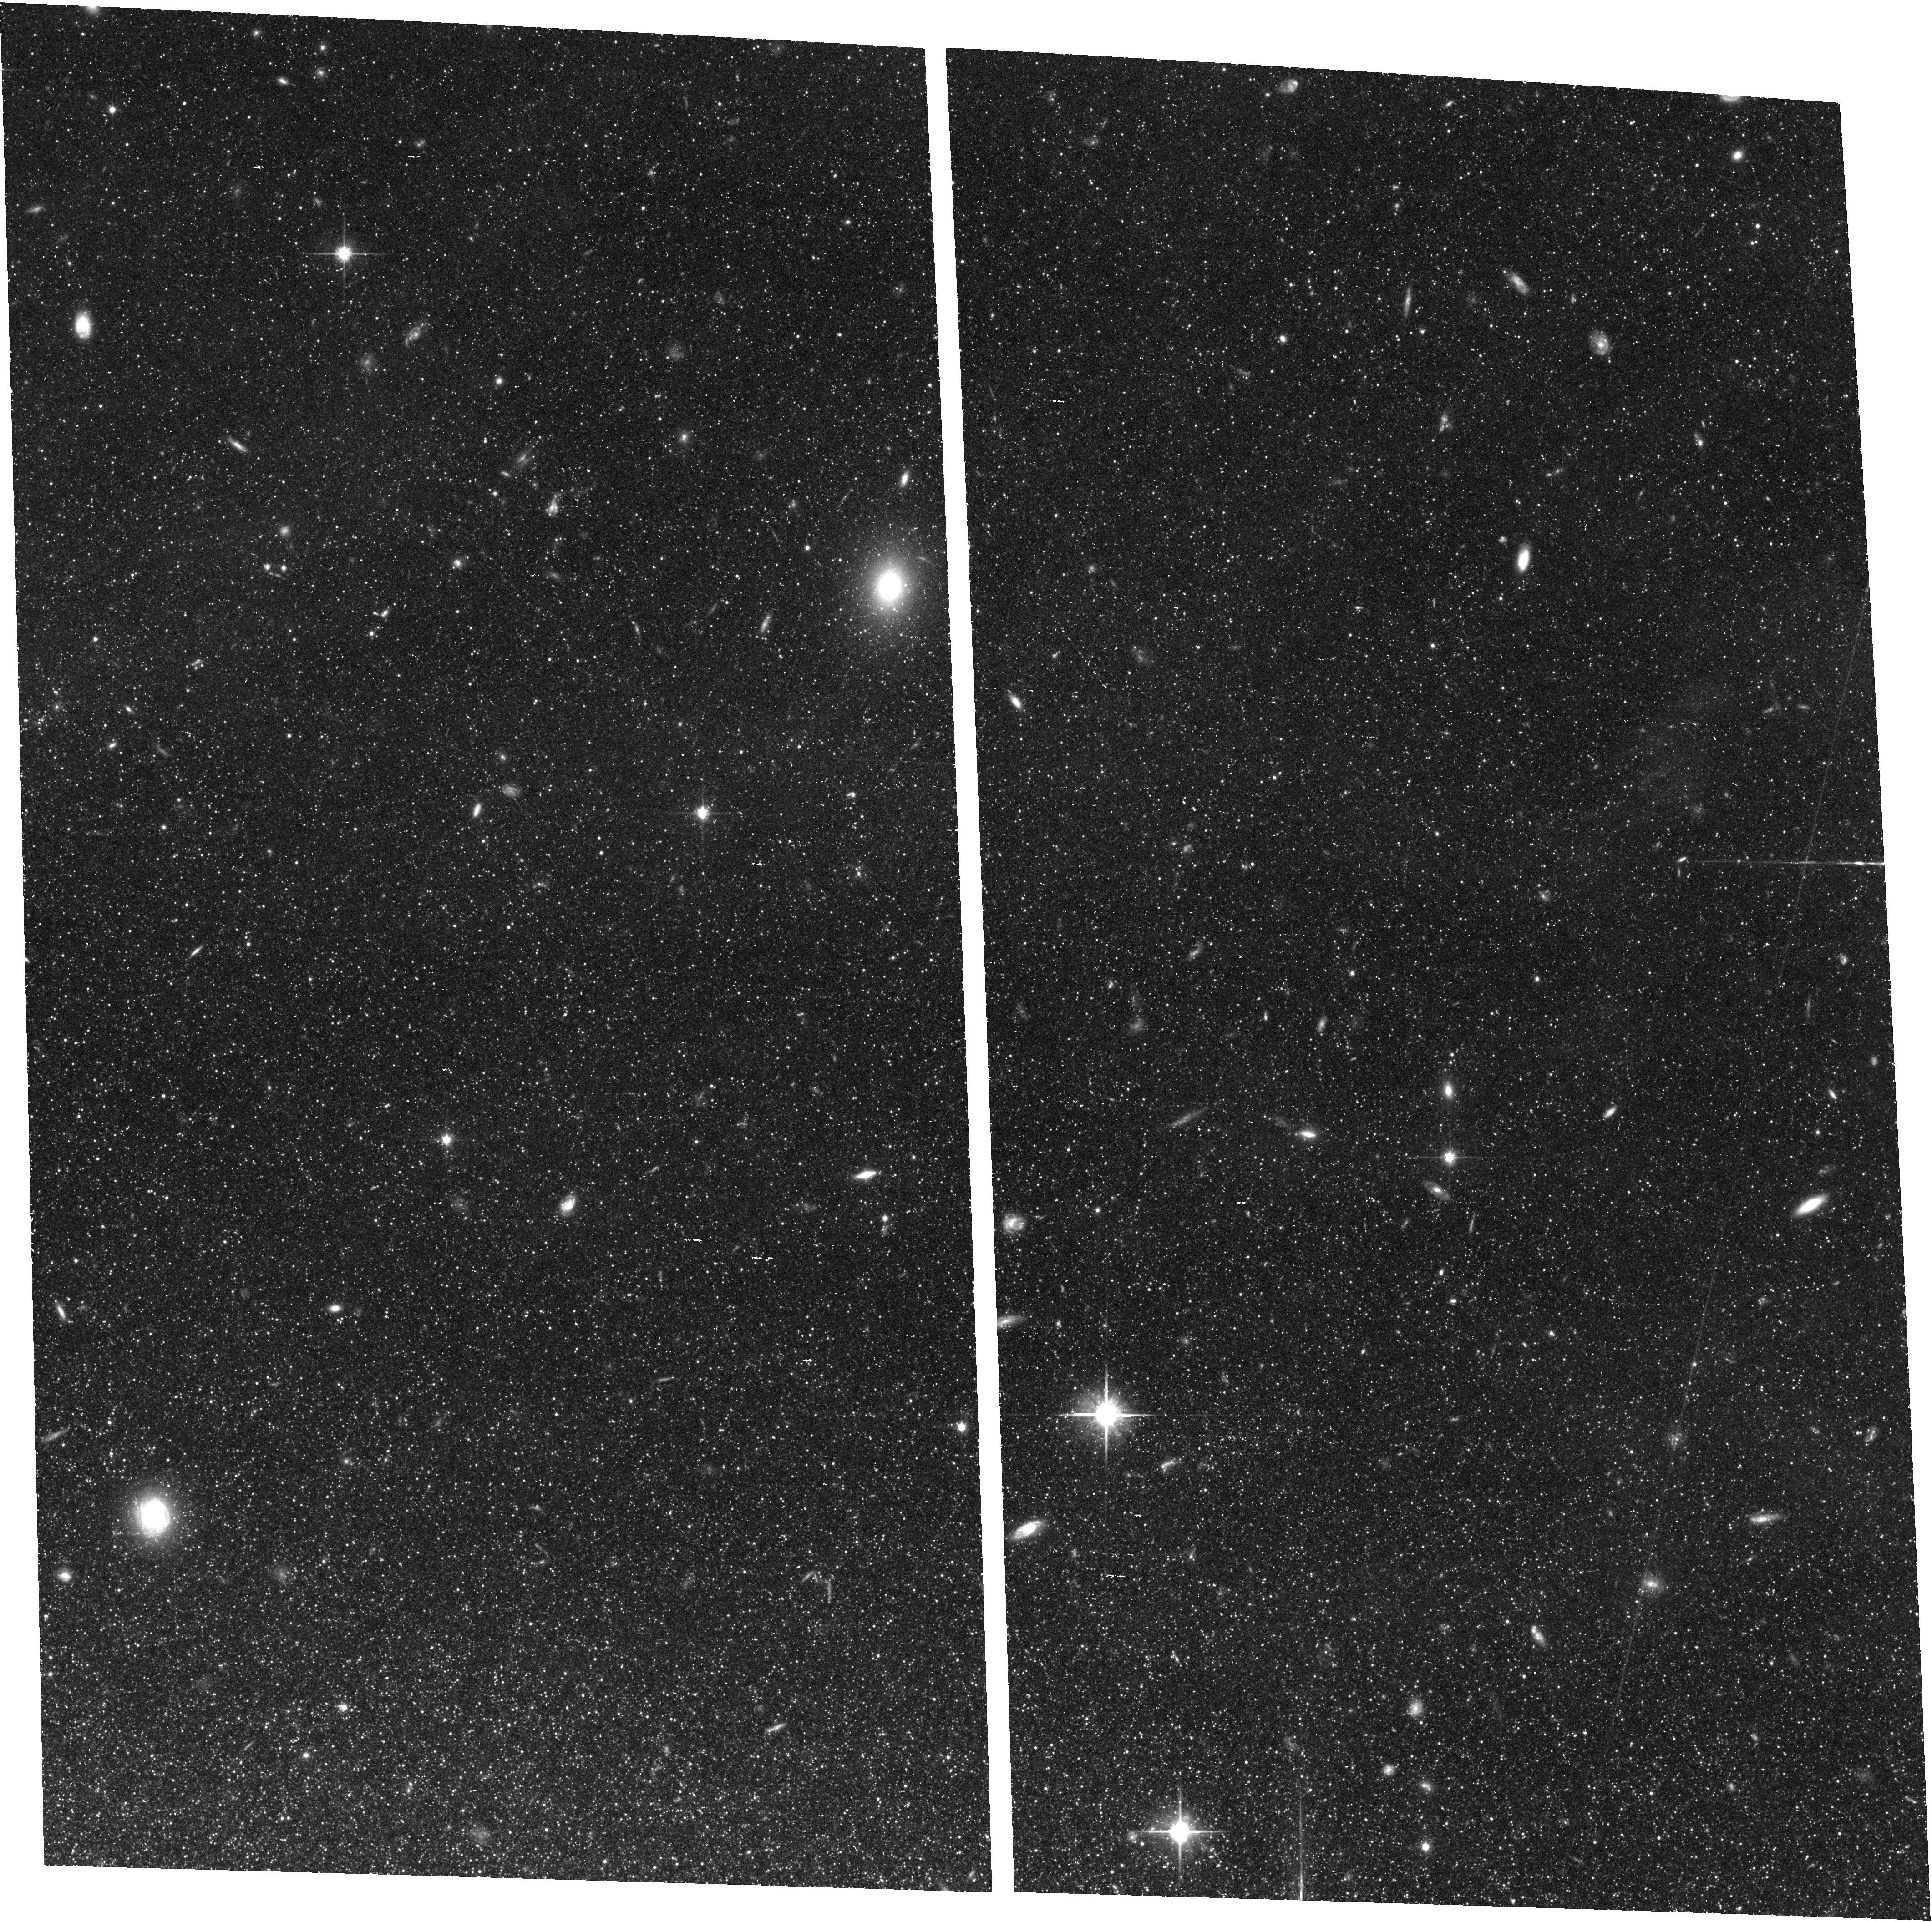
Target: M81-DEEP. Instrument: ACS/WFC. Filter: F814W. Exposure: 1.5 h. Observation ID: hst_10915_67_acs_wfc_f814w_j9ra67

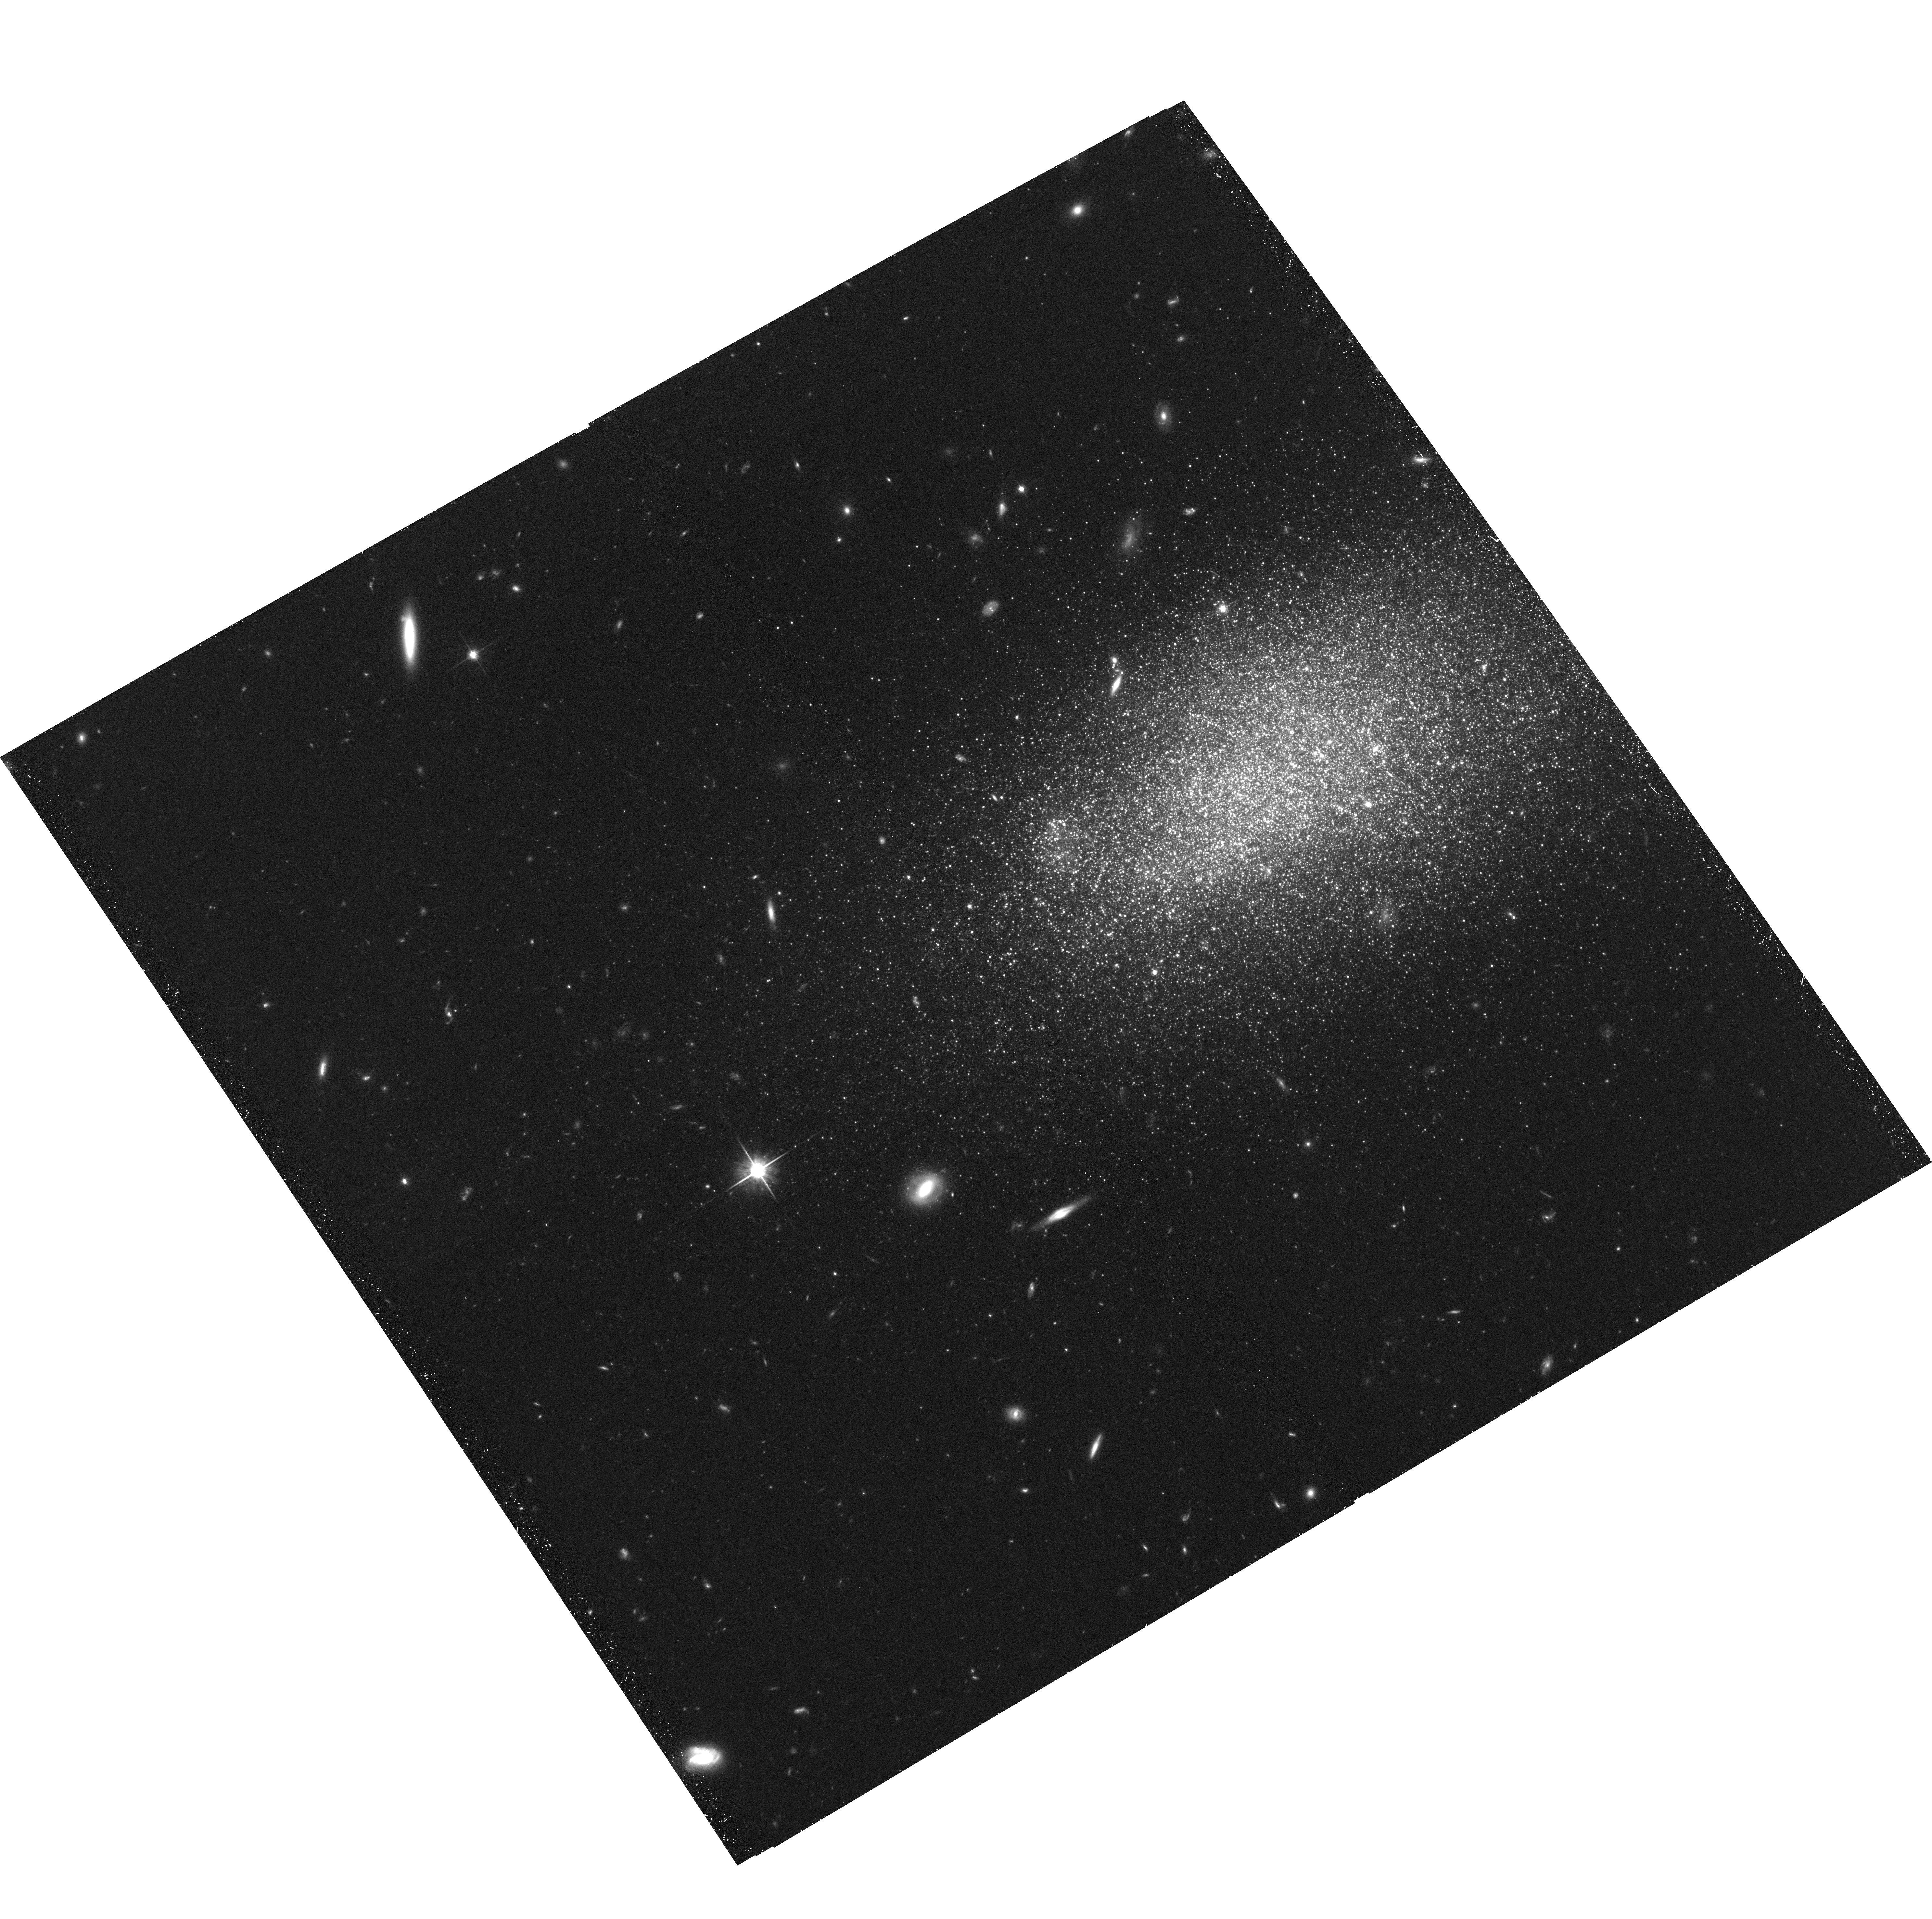
Target: UGC8508. Instrument: ACS/WFC. Filter: F814W. Exposure: 39 min. Observation ID: hst_10915_0o_acs_wfc_f814w_j9ra0o

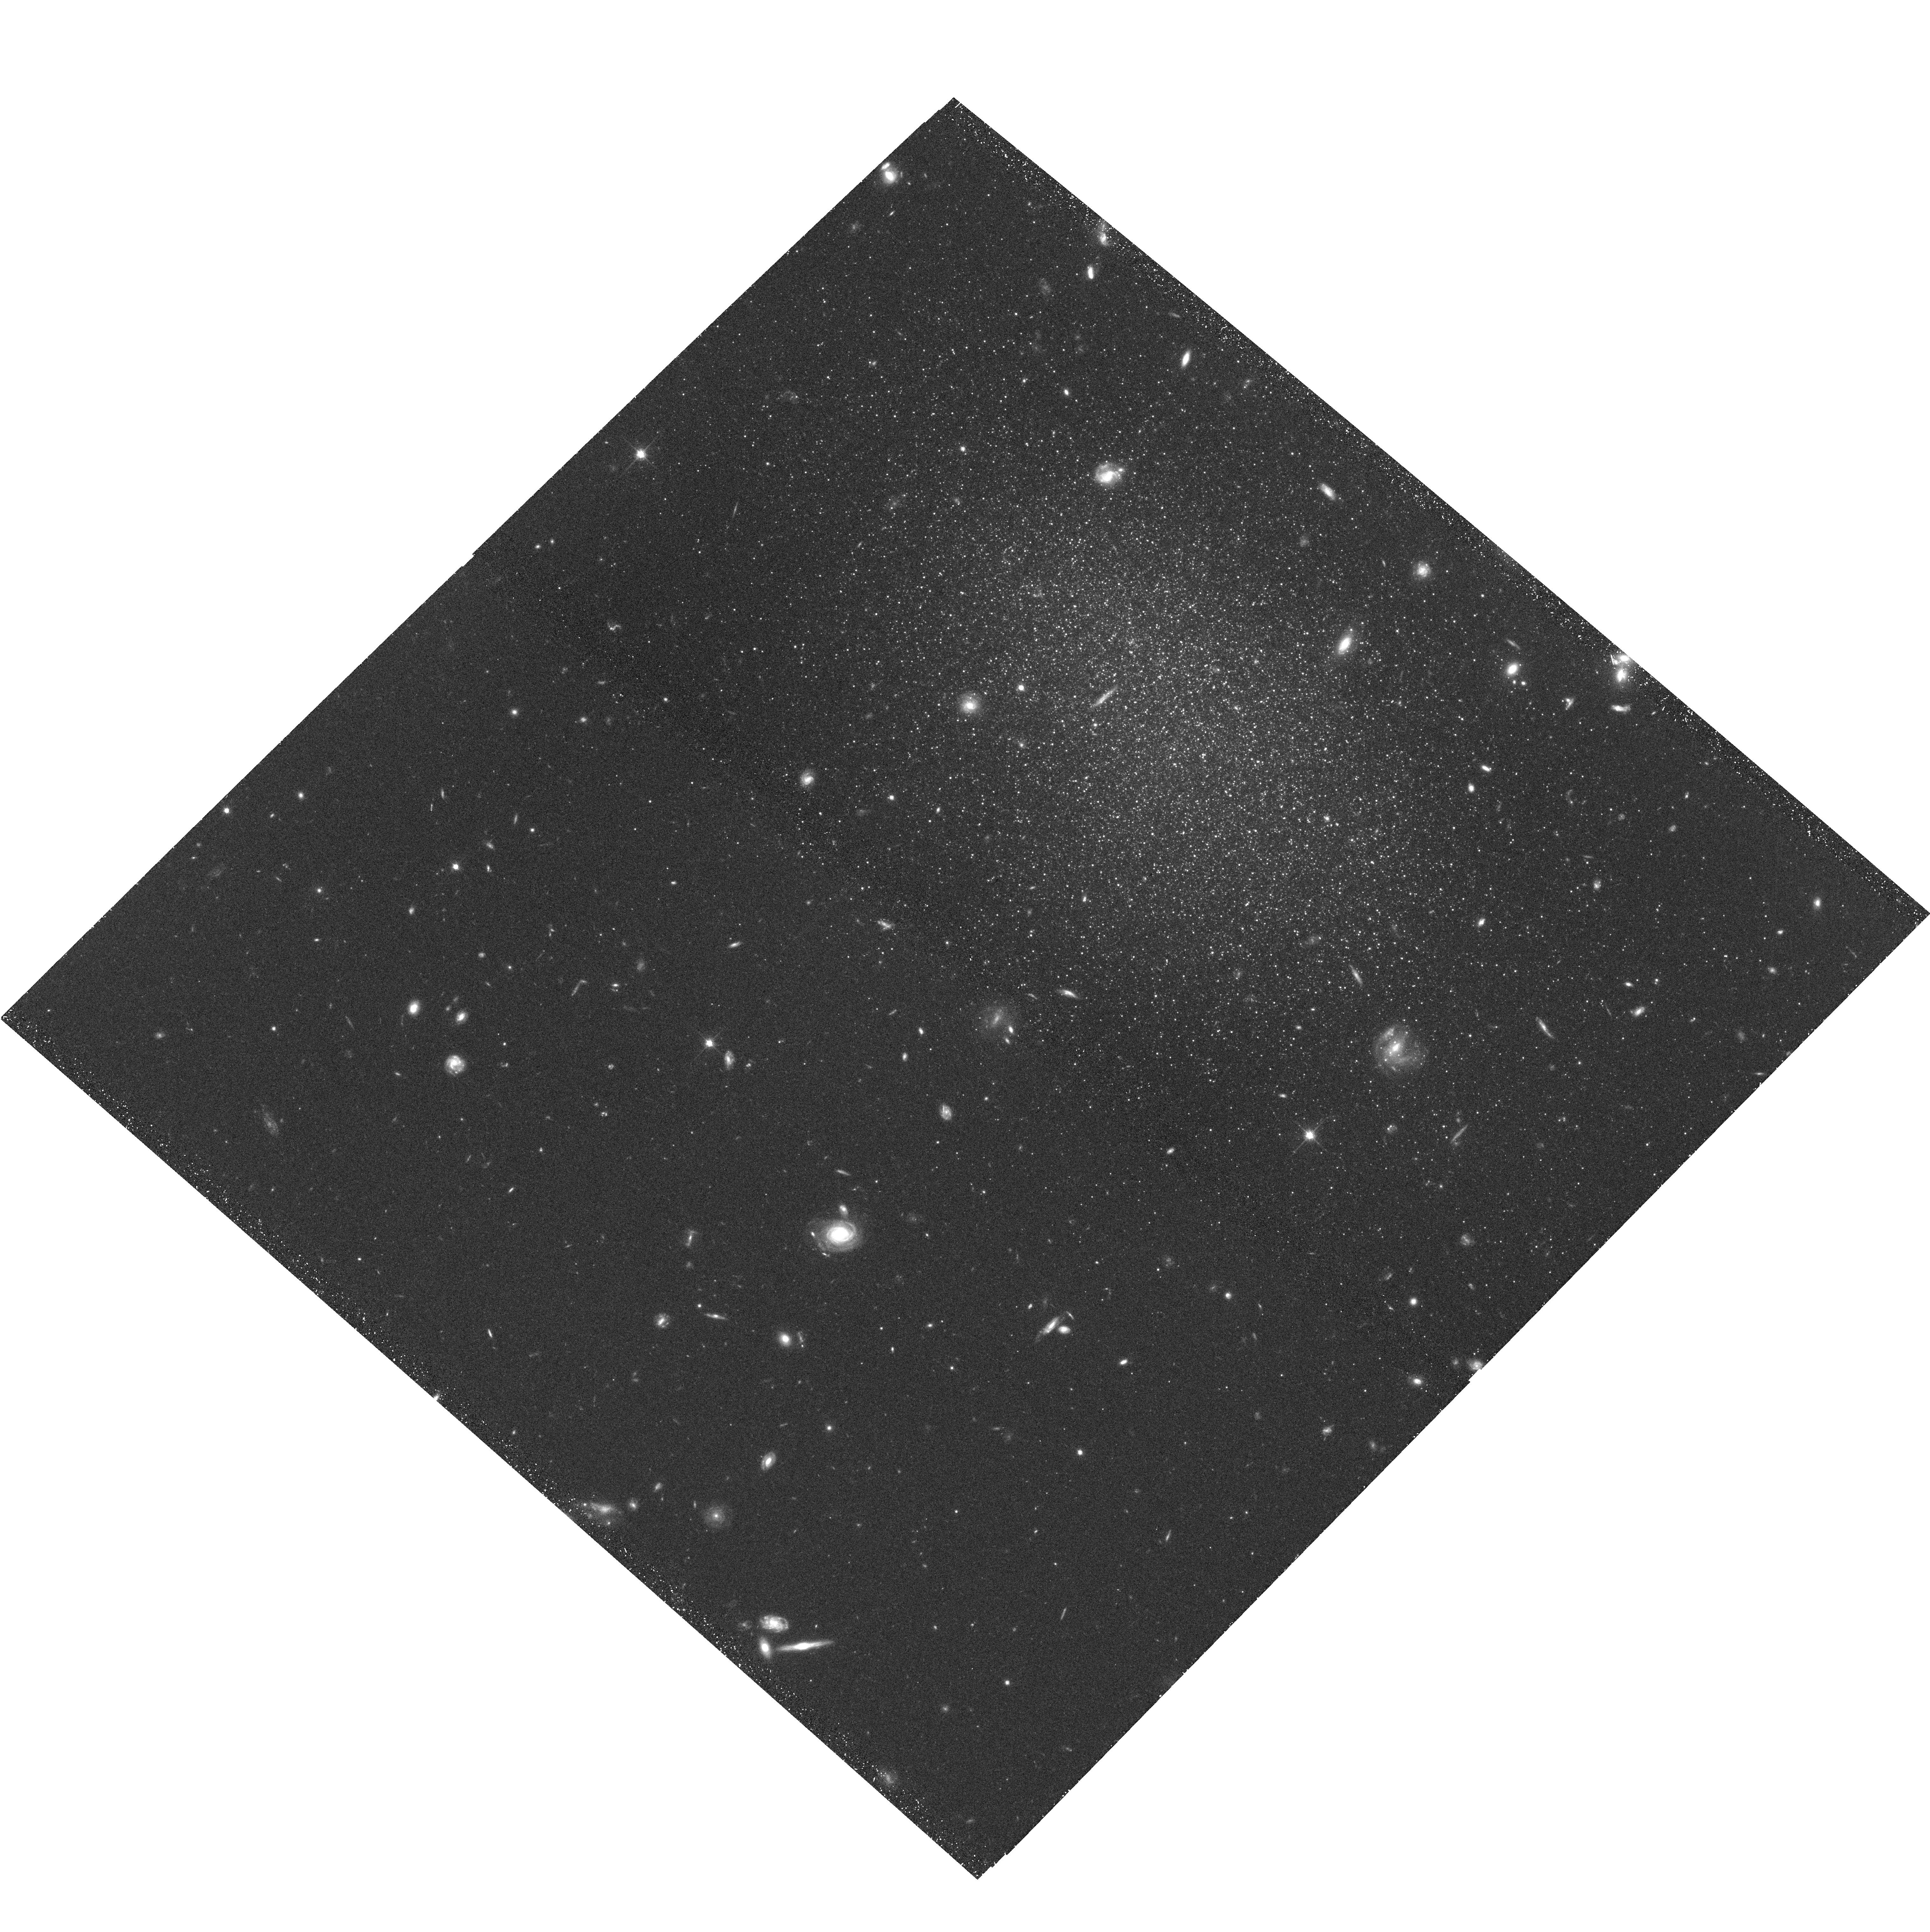
Target: DDO113. Instrument: ACS/WFC. Filter: F814W. Exposure: 38 min. Observation ID: hst_10915_0r_acs_wfc_f814w_j9ra0r

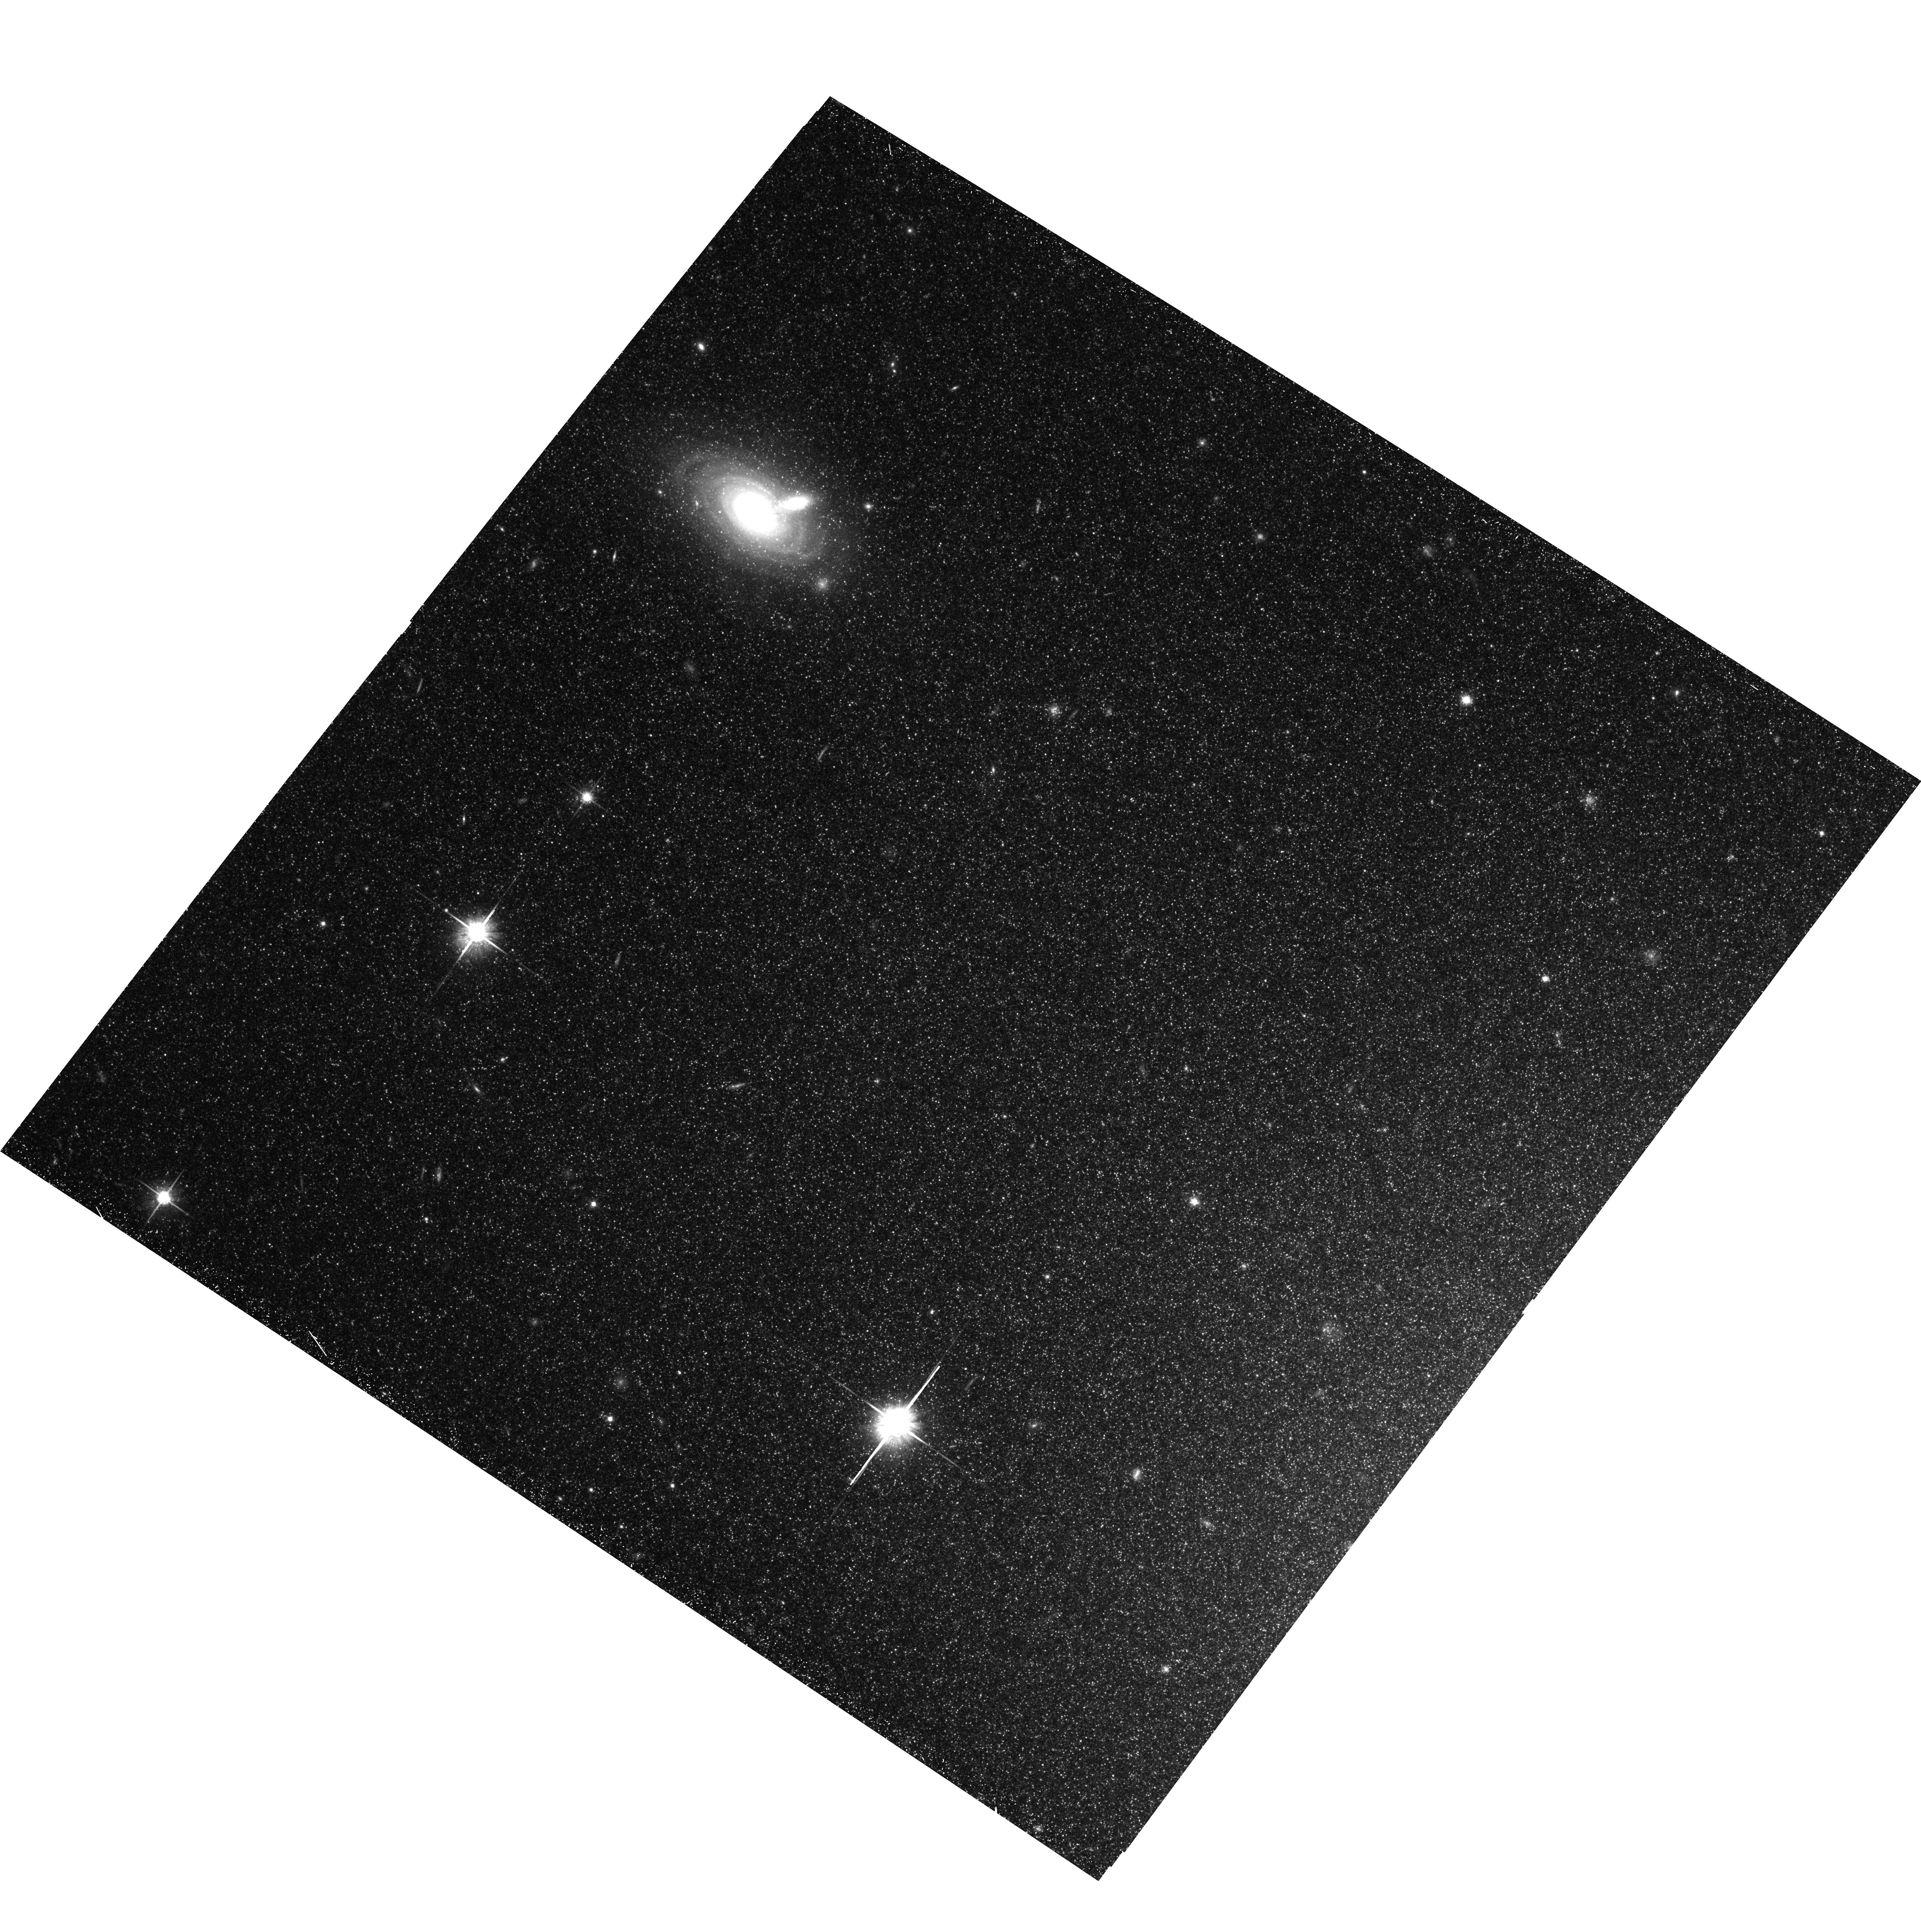
Target: NGC0253-WIDE1. Instrument: ACS/WFC. Filter: F814W. Exposure: 38 min. Observation ID: hst_10915_94_acs_wfc_f814w_j9ra94

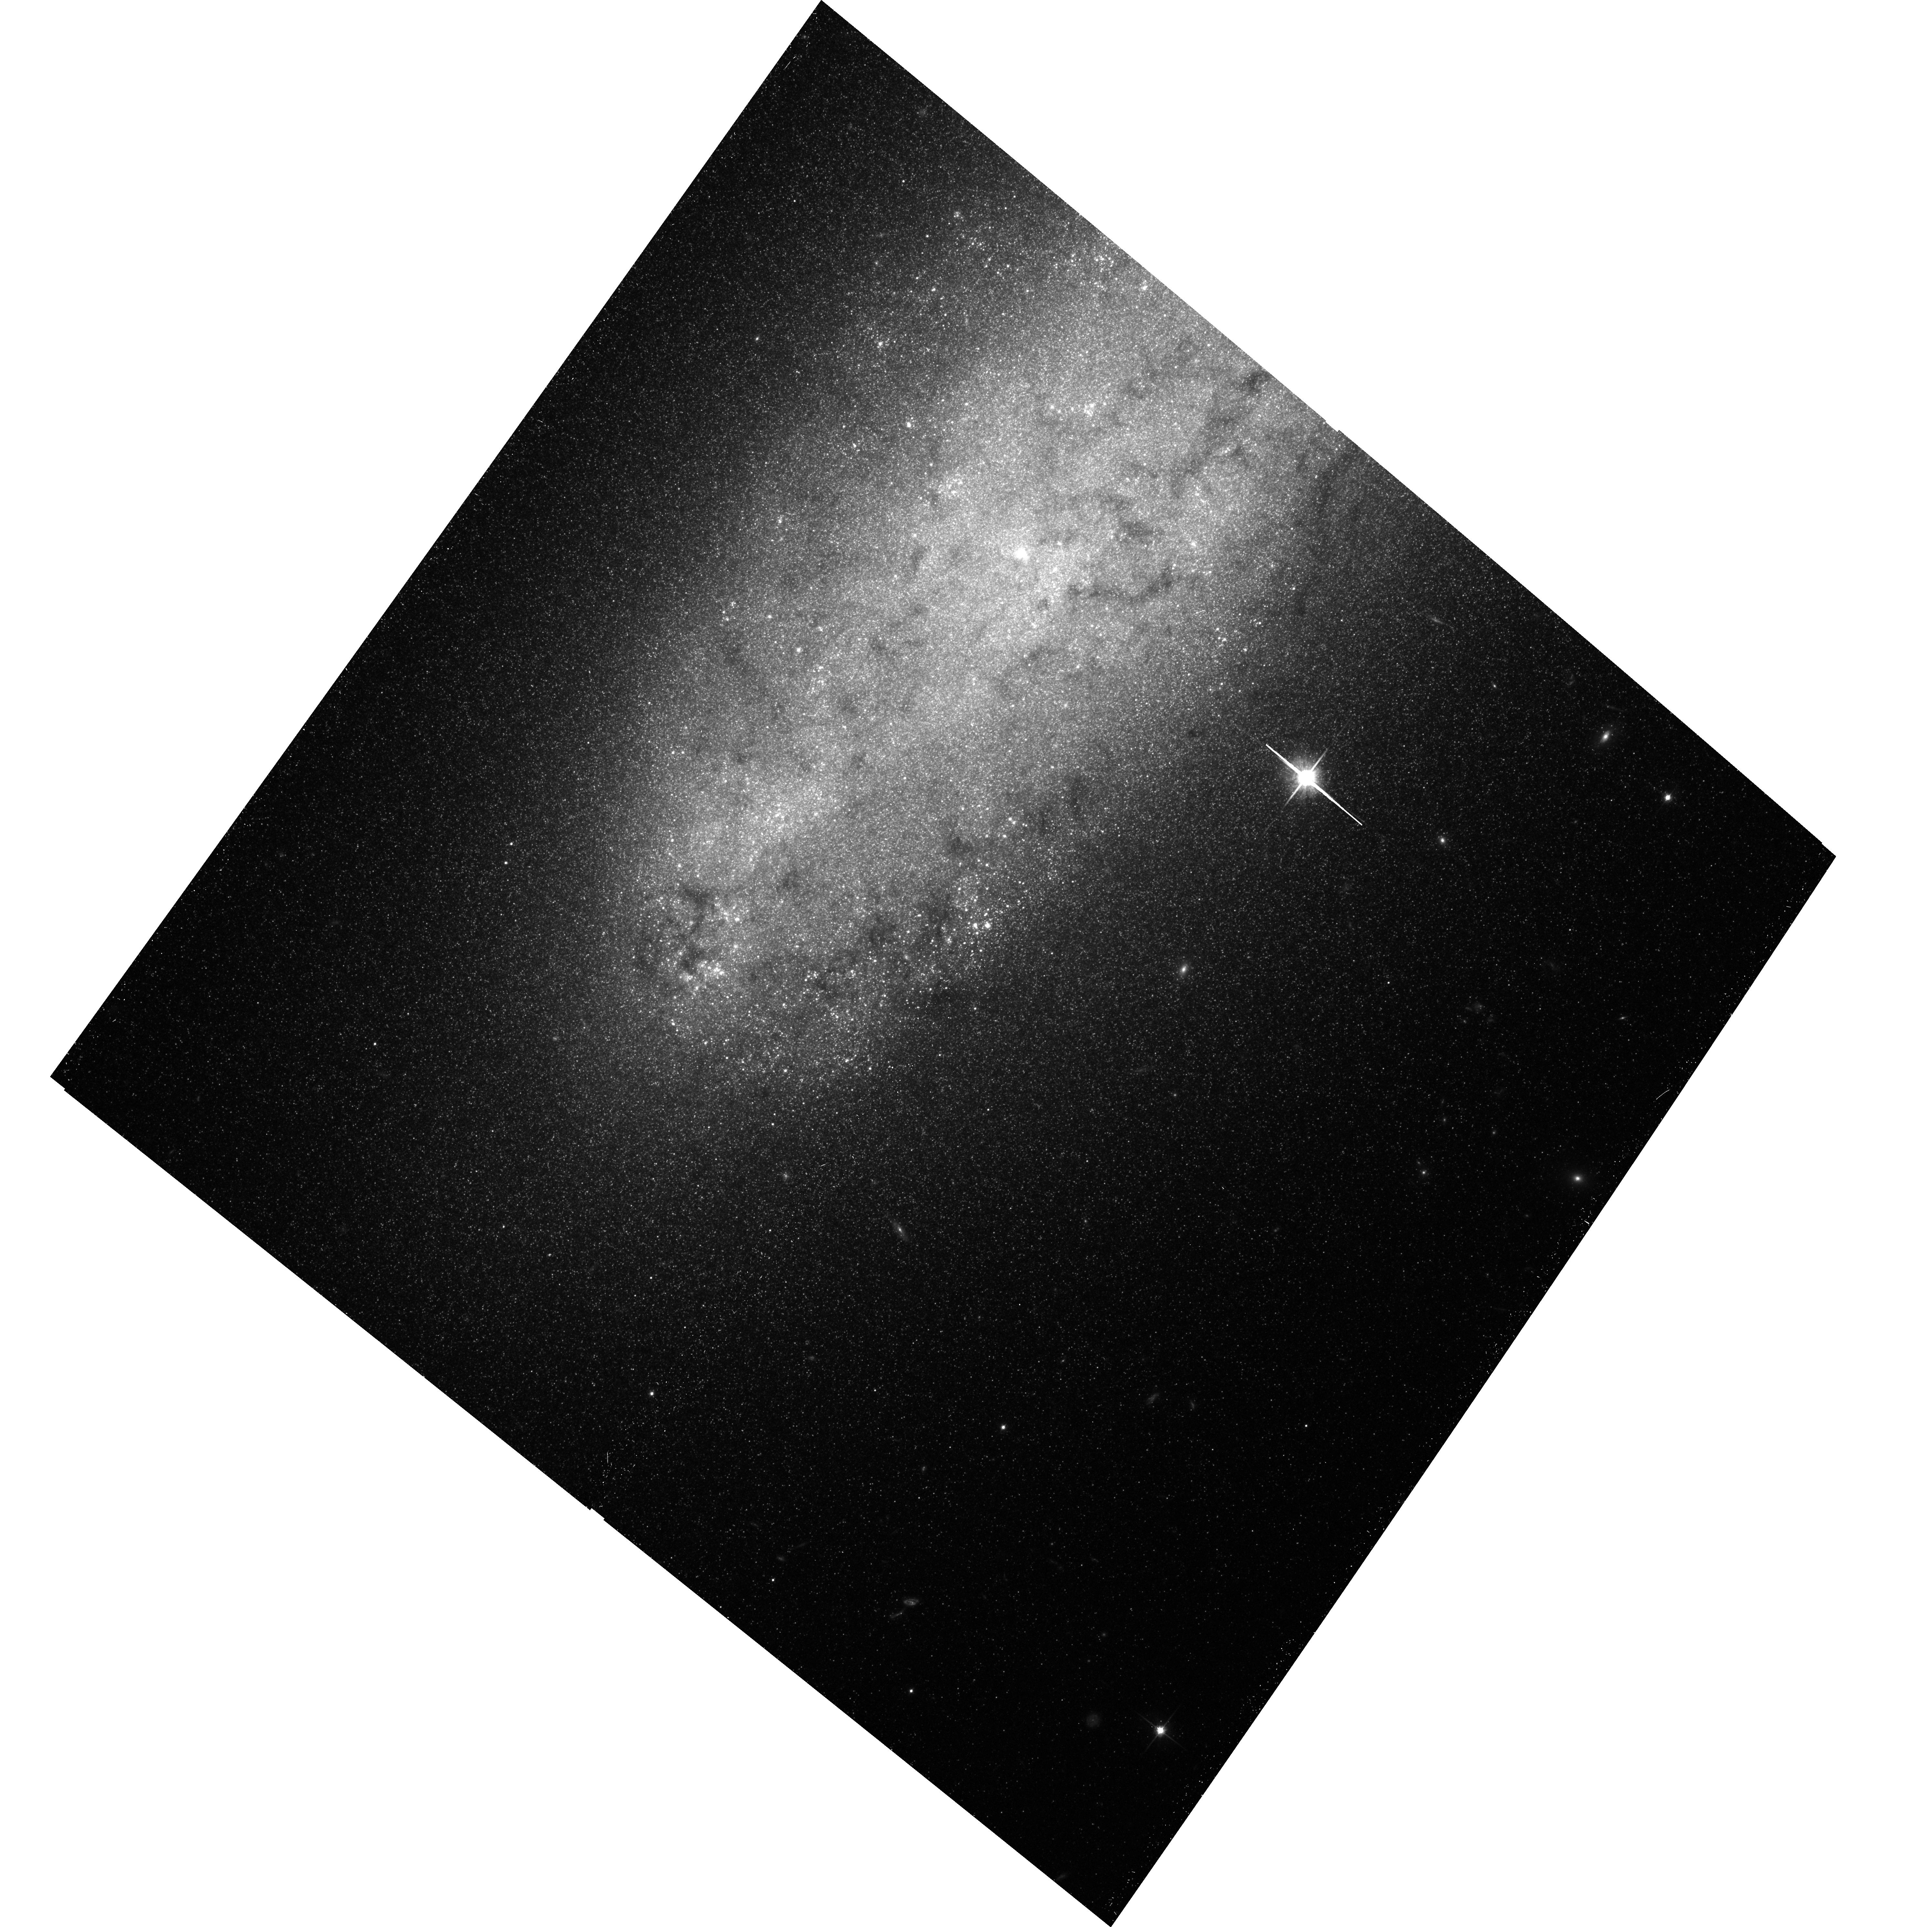
Target: NGC2976-WIDE1. Instrument: ACS/WFC. Filter: F814W. Exposure: 27 min. Observation ID: hst_10915_57_acs_wfc_f814w_j9ra57

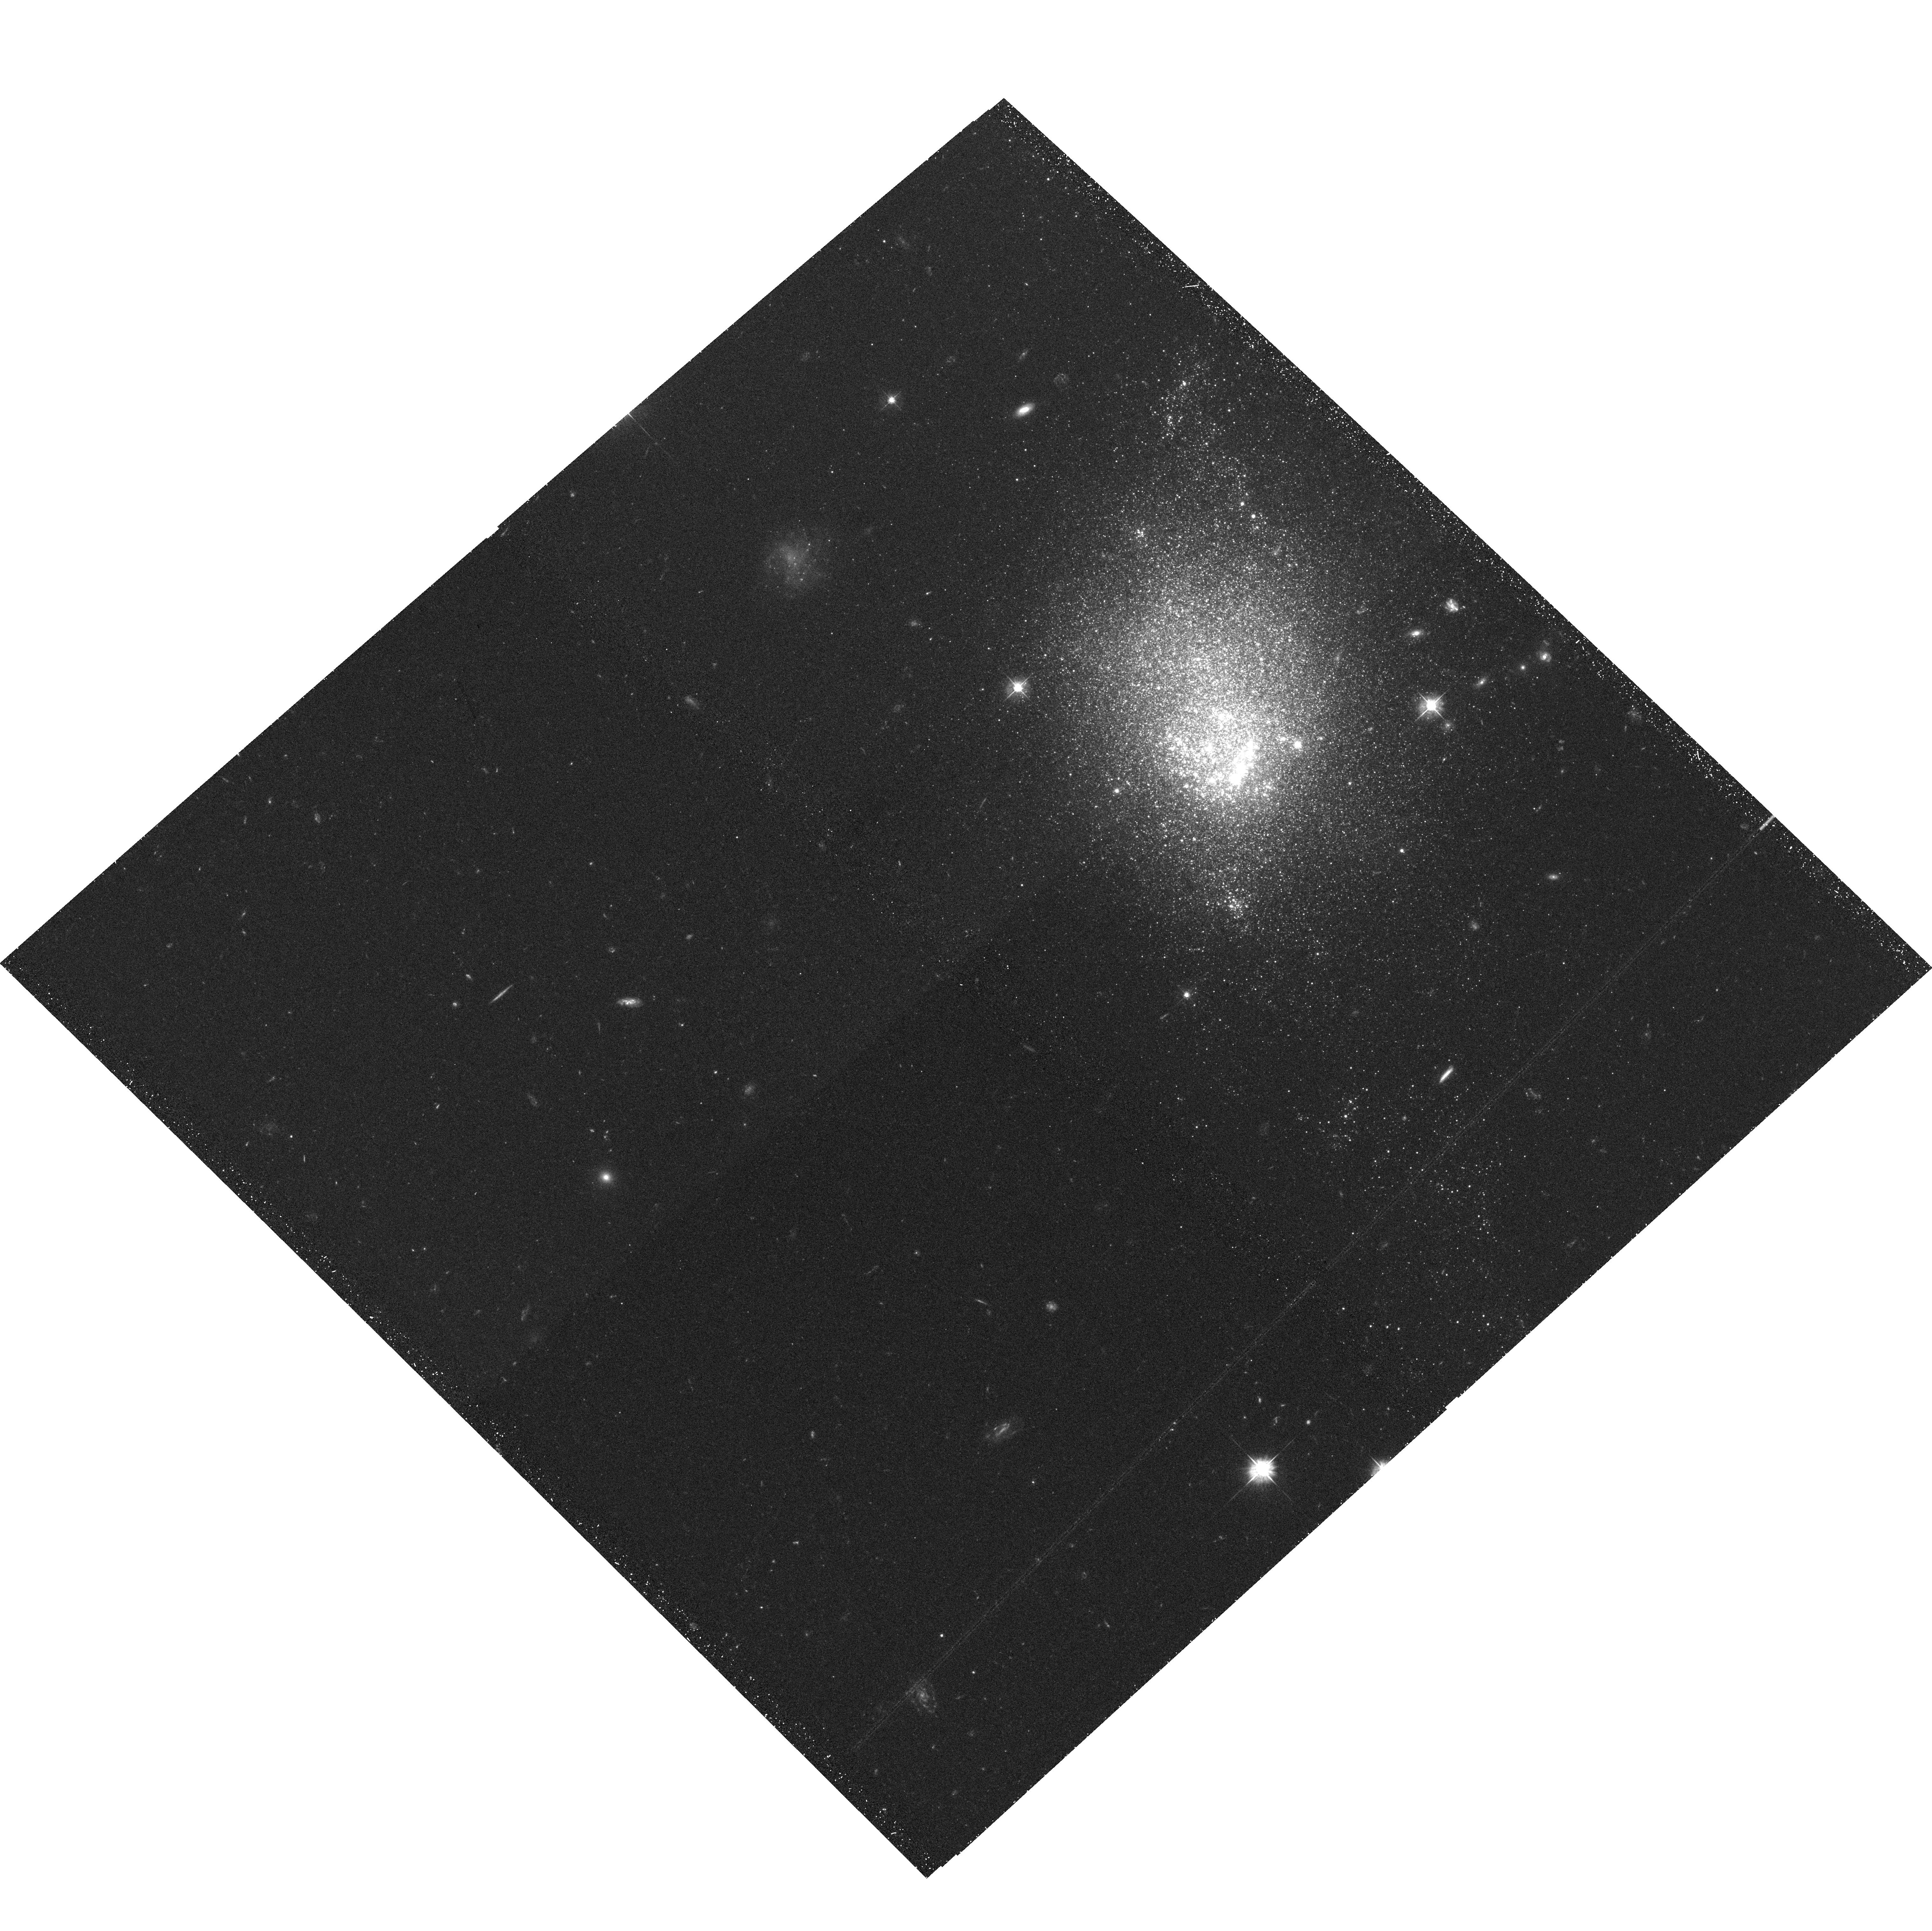
Target: NGC3741. Instrument: ACS/WFC. Filter: F475W. Exposure: 38 min. Observation ID: hst_10915_0t_acs_wfc_f475w_j9ra0t

ACS Nearby Galaxy Survey (PI: Dalcanton, Julianne)

Existing HST observations of nearby galaxies comprise a sparse and highly non-uniform archive, making comprehensive comparative studies among galaxies essentially impossible. We propose to secure HST's lasting impact on the study of nearby galaxies by undertaking a systematic, complete, and carefully crafted imaging survey of ALL galaxies in the Local Universe outside the Local Group. The resulting images will allow unprecedented measurements of: (1) the star formation history (SFH) of a >100 Mpc^3 volume of the Universe with a time resolution of Delta[log(t)]=0.25; (2) correlations between spatially resolved SFHs and environment; (3) the structure and properties of thick disks and stellar halos; and (4) the color distributions, sizes, and specific frequencies of globular and disk clusters as a function of galaxy mass and environment. To reach these goals, we will use a combination of wide-field tiling and pointed deep imaging to obtain uniform data on all 72 galaxies within a volume-limited sample extending to ~3.5 Mpc, with an extension to the M81 group. For each galaxy, the wide-field imaging will cover out to ~1.5 times the optical radius and will reach photometric depths of at least 2 magnitudes below the tip of the red giant branch throughout the limits of the survey volume. One additional deep pointing per galaxy will reach SNR~10 for red clump stars, sufficient to recover the ancient SFH from the color-magnitude diagram. This proposal will produce photometric information for ~100 million stars (comparable to the number in the SDSS survey) and uniform multi-color images of half a square degree of sky. The resulting archive will establish the fundamental optical database for nearby galaxies, in preparation for the shift of high-resolution imaging to the near-infrared.